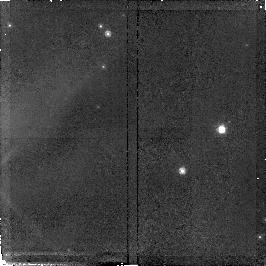
Target: field at RA 36.415°, Dec 62.088°. Instrument: NICMOS/NIC2. Filter: F110W. Exposure: 34 min. Observation ID: n4nn01020

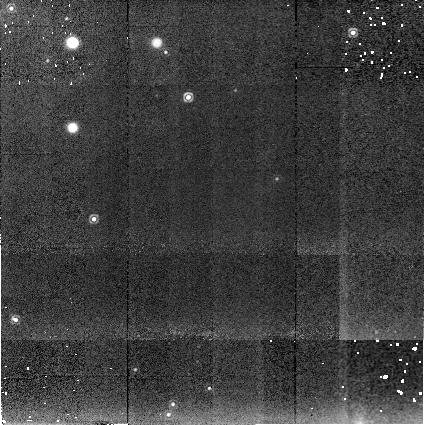
Target: W3-IRS5-BAKGRD. Instrument: NICMOS/NIC2. Filter: F222M. Exposure: 10 min. Observation ID: n4nna1030

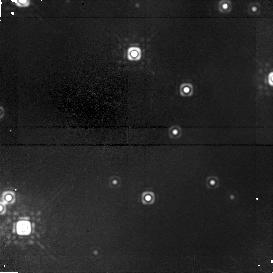
Target: W3-IRS5. Instrument: NICMOS/NIC1. Filter: F160W. Exposure: 51 min. Observation ID: n4nn01030

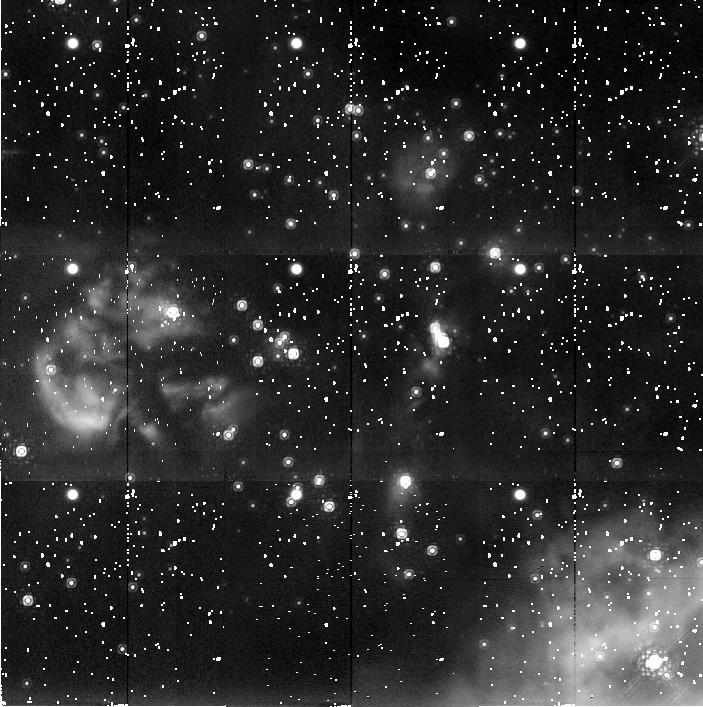
Target: W3-IRS5. Instrument: NICMOS/NIC2. Filter: F222M. Exposure: 38 min. Observation ID: n4nn01090

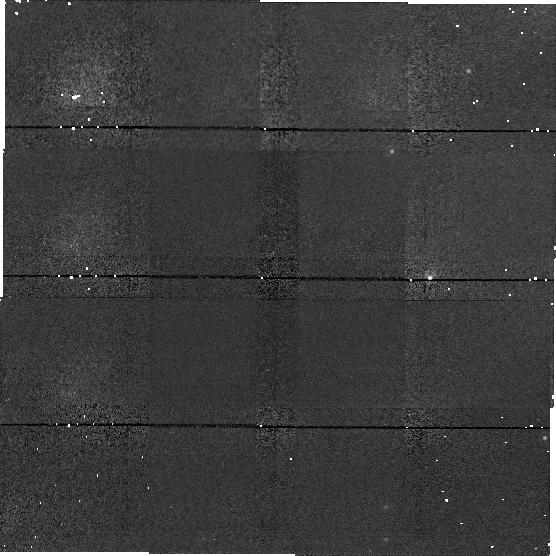
Target: field at RA 36.459°, Dec 62.080°. Instrument: NICMOS/NIC1. Filter: F160W. Exposure: 10 min. Observation ID: n4nna1040

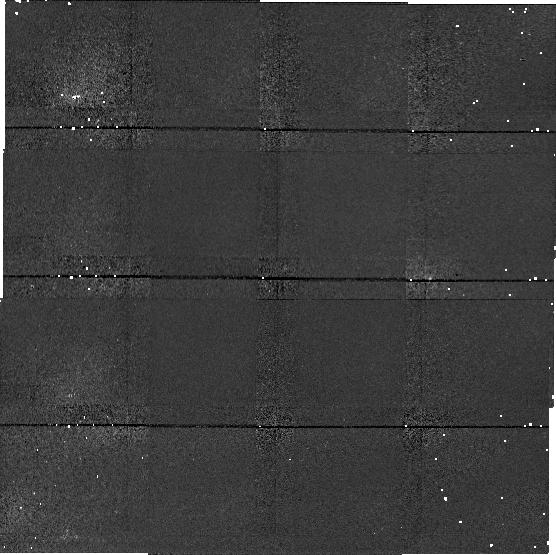
Target: field at RA 36.459°, Dec 62.080°. Instrument: NICMOS/NIC1. Filter: F110W. Exposure: 19 min. Observation ID: n4nna1020

A Deep Infrared Census of the W3-IRS 5 Star Cluster (PI: Simon, Theodore)

Near--infrared surveys of giant molecular clouds have shown that many, if not most, stars of all masses form in dense clusters. Consequently, understanding how such clusters form is one of the premier problems in star formation. We propose a survey of the W3--Main region, focussing on a site of compact and ultracompact H II regions in the vicinity of the IRS 5 infrared source. This complex of sources is an excellent example of OB star/cluster formation prior to the disruption of the parental molecular cloud; NICMOS observations of this region should provide insight into the initial properties of embedded clusters before the onset of the rapid dynamical evolution which occurs once the natal gas is evaporated. Previous ground-based observations of this region identify a population of low mass stars (presumably PMS T Tauri stars) associated with IRS 5, but are plagued by confusion with nebulosity and stars. High resolution NICMOS observations will substantially reduce this confusion and provide a higher detection rate in important wavelength bands at Lambda < 2micron. From these data we can make great progress in understanding the initial configurations of young clusters and in determining whether OB stars can form in relative isolation (indicating that cluster formation is not an essential trait of high mass star formation). We can also constrain the initial mass function in a very young and dense region of star formation, which we have not been able to do from the ground.